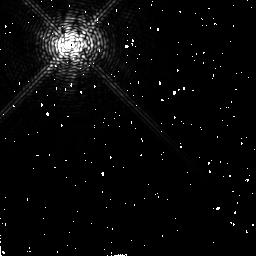
Target: R-AQR
Instrument: NICMOS/NIC2
Filter: F187N
Exposure: 2 min
Observation ID: n52m02070

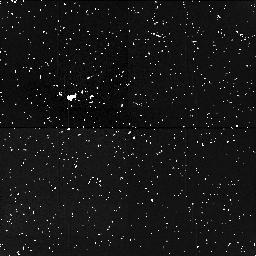
Target: field at RA 355.959°, Dec -15.276°
Instrument: NICMOS/NIC1
Filter: F160W
Exposure: 12 min
Observation ID: n52m54060

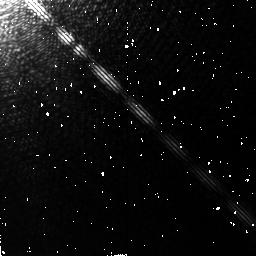
Target: R-AQR
Instrument: NICMOS/NIC2
Filter: F190N
Exposure: 2 min
Observation ID: n52m02010

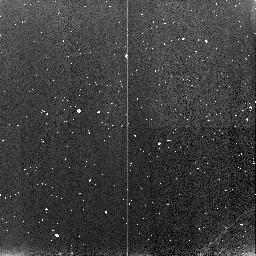
Target: field at RA 355.969°, Dec -15.263°
Instrument: NICMOS/NIC3
Filter: F160W
Exposure: 2 min
Observation ID: n52m04020

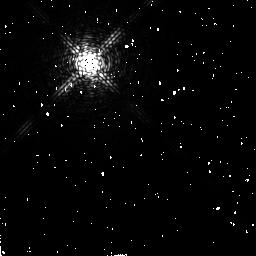
Target: R-AQR
Instrument: NICMOS/NIC2
Filter: F187N
Exposure: 2 min
Observation ID: n52m04070

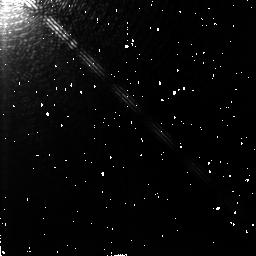
Target: R-AQR
Instrument: NICMOS/NIC2
Filter: F190N
Exposure: 2 min
Observation ID: n52m04010

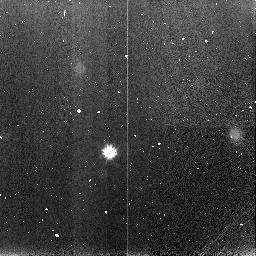
Target: field at RA 355.947°, Dec -15.261°
Instrument: NICMOS/NIC3
Filter: F160W
Exposure: 2 min
Observation ID: n52m02020

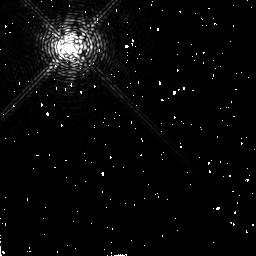
Target: R-AQR
Instrument: NICMOS/NIC2
Filter: F187N
Exposure: 2 min
Observation ID: n52m54070

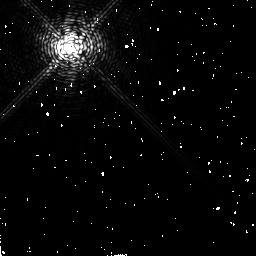
Target: R-AQR
Instrument: NICMOS/NIC2
Filter: F190N
Exposure: 17 min
Observation ID: n52m54080

Detection of the Infrared Jet in the R Aquarii Binary System (PI: Hollis, Jan M.)

The nearby (~200 pc) R Aqr symbiotic system is a well-known prototype for non-relativistic astrophysical jets. The R Aqr jet has been extensively observed in the ultraviolet, optical, and radio regimes, primarily by Hollis and collaborators. Infrared imaging observations have been attempted by others but have always failed because of the extremely bright Mira- like variable in the system. Hence, this jet has never been spatially observed at infrared wavelengths because it requires a coronograph with excellent rejection characteristics. R Aqr jet imagery in the ultraviolet, optical, and radio regimes indicate compact regions of gas and dust. Our IRAS data analysis suggests the system contains extended dust structure, indicating that the infrared jet signature is consistent with an ~1000 K blackbody. Jet formation mechanisms in astrophysical systems are not well understood, but proposed NICMOS coronograph observations should reveal the infrared jet in the R Aqr symbiotic system for the first time and would help confirm that the jet itself could be initiated due to accretion disk radiation pressure on dust grains. We intend to observe through a narrow band filter centered at 1.9 micron